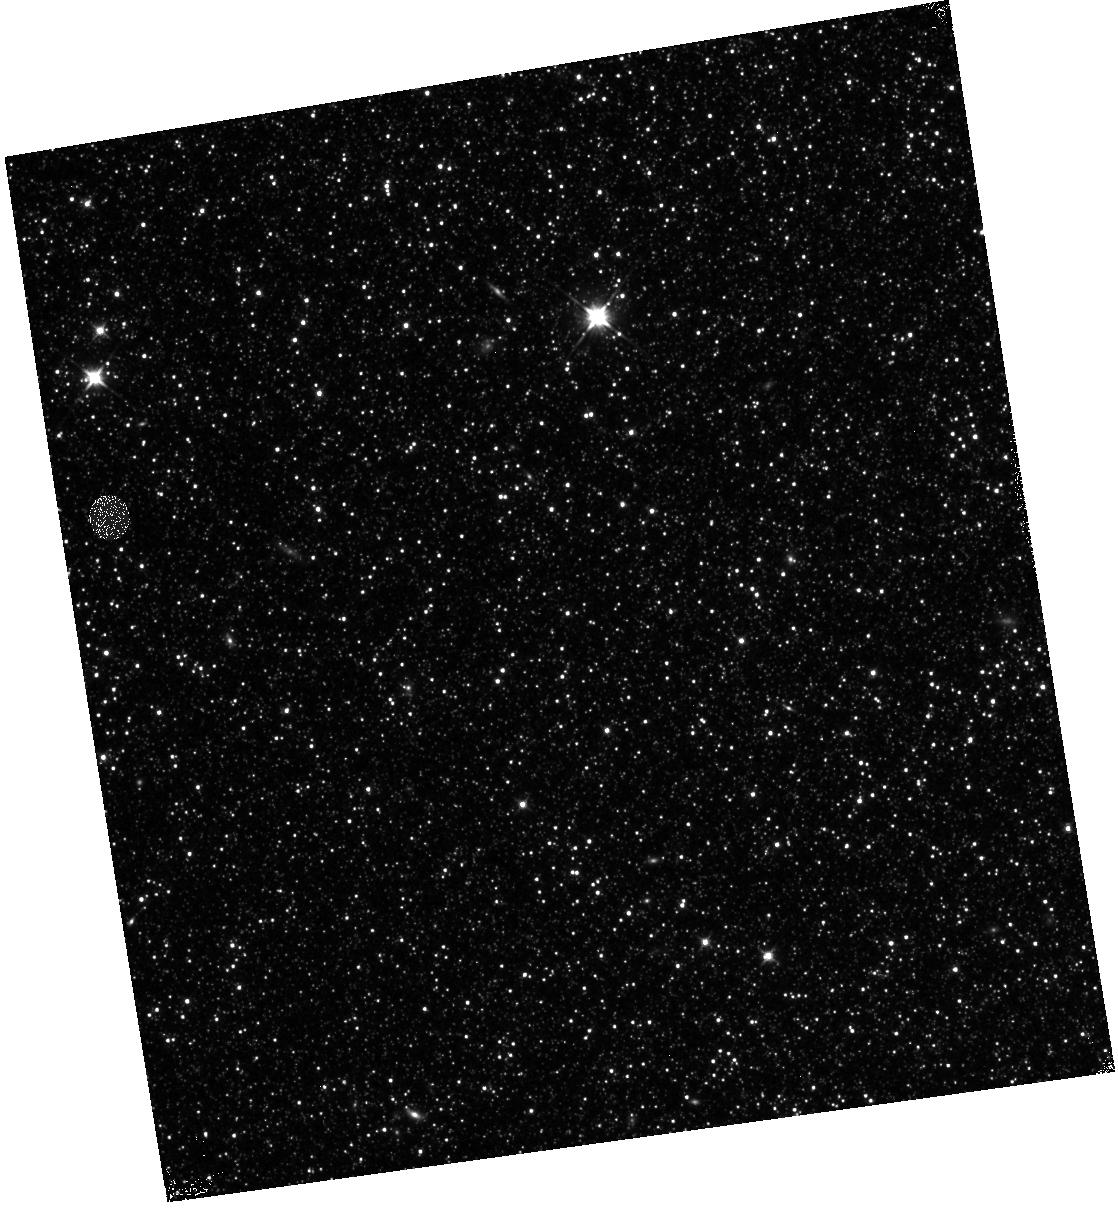
Target: M31-B20-F13-IR. Instrument: WFC3/IR. Filter: F110W. Exposure: 13 min. Observation ID: hst_12112_13_wfc3_ir_f110w_ibfq13

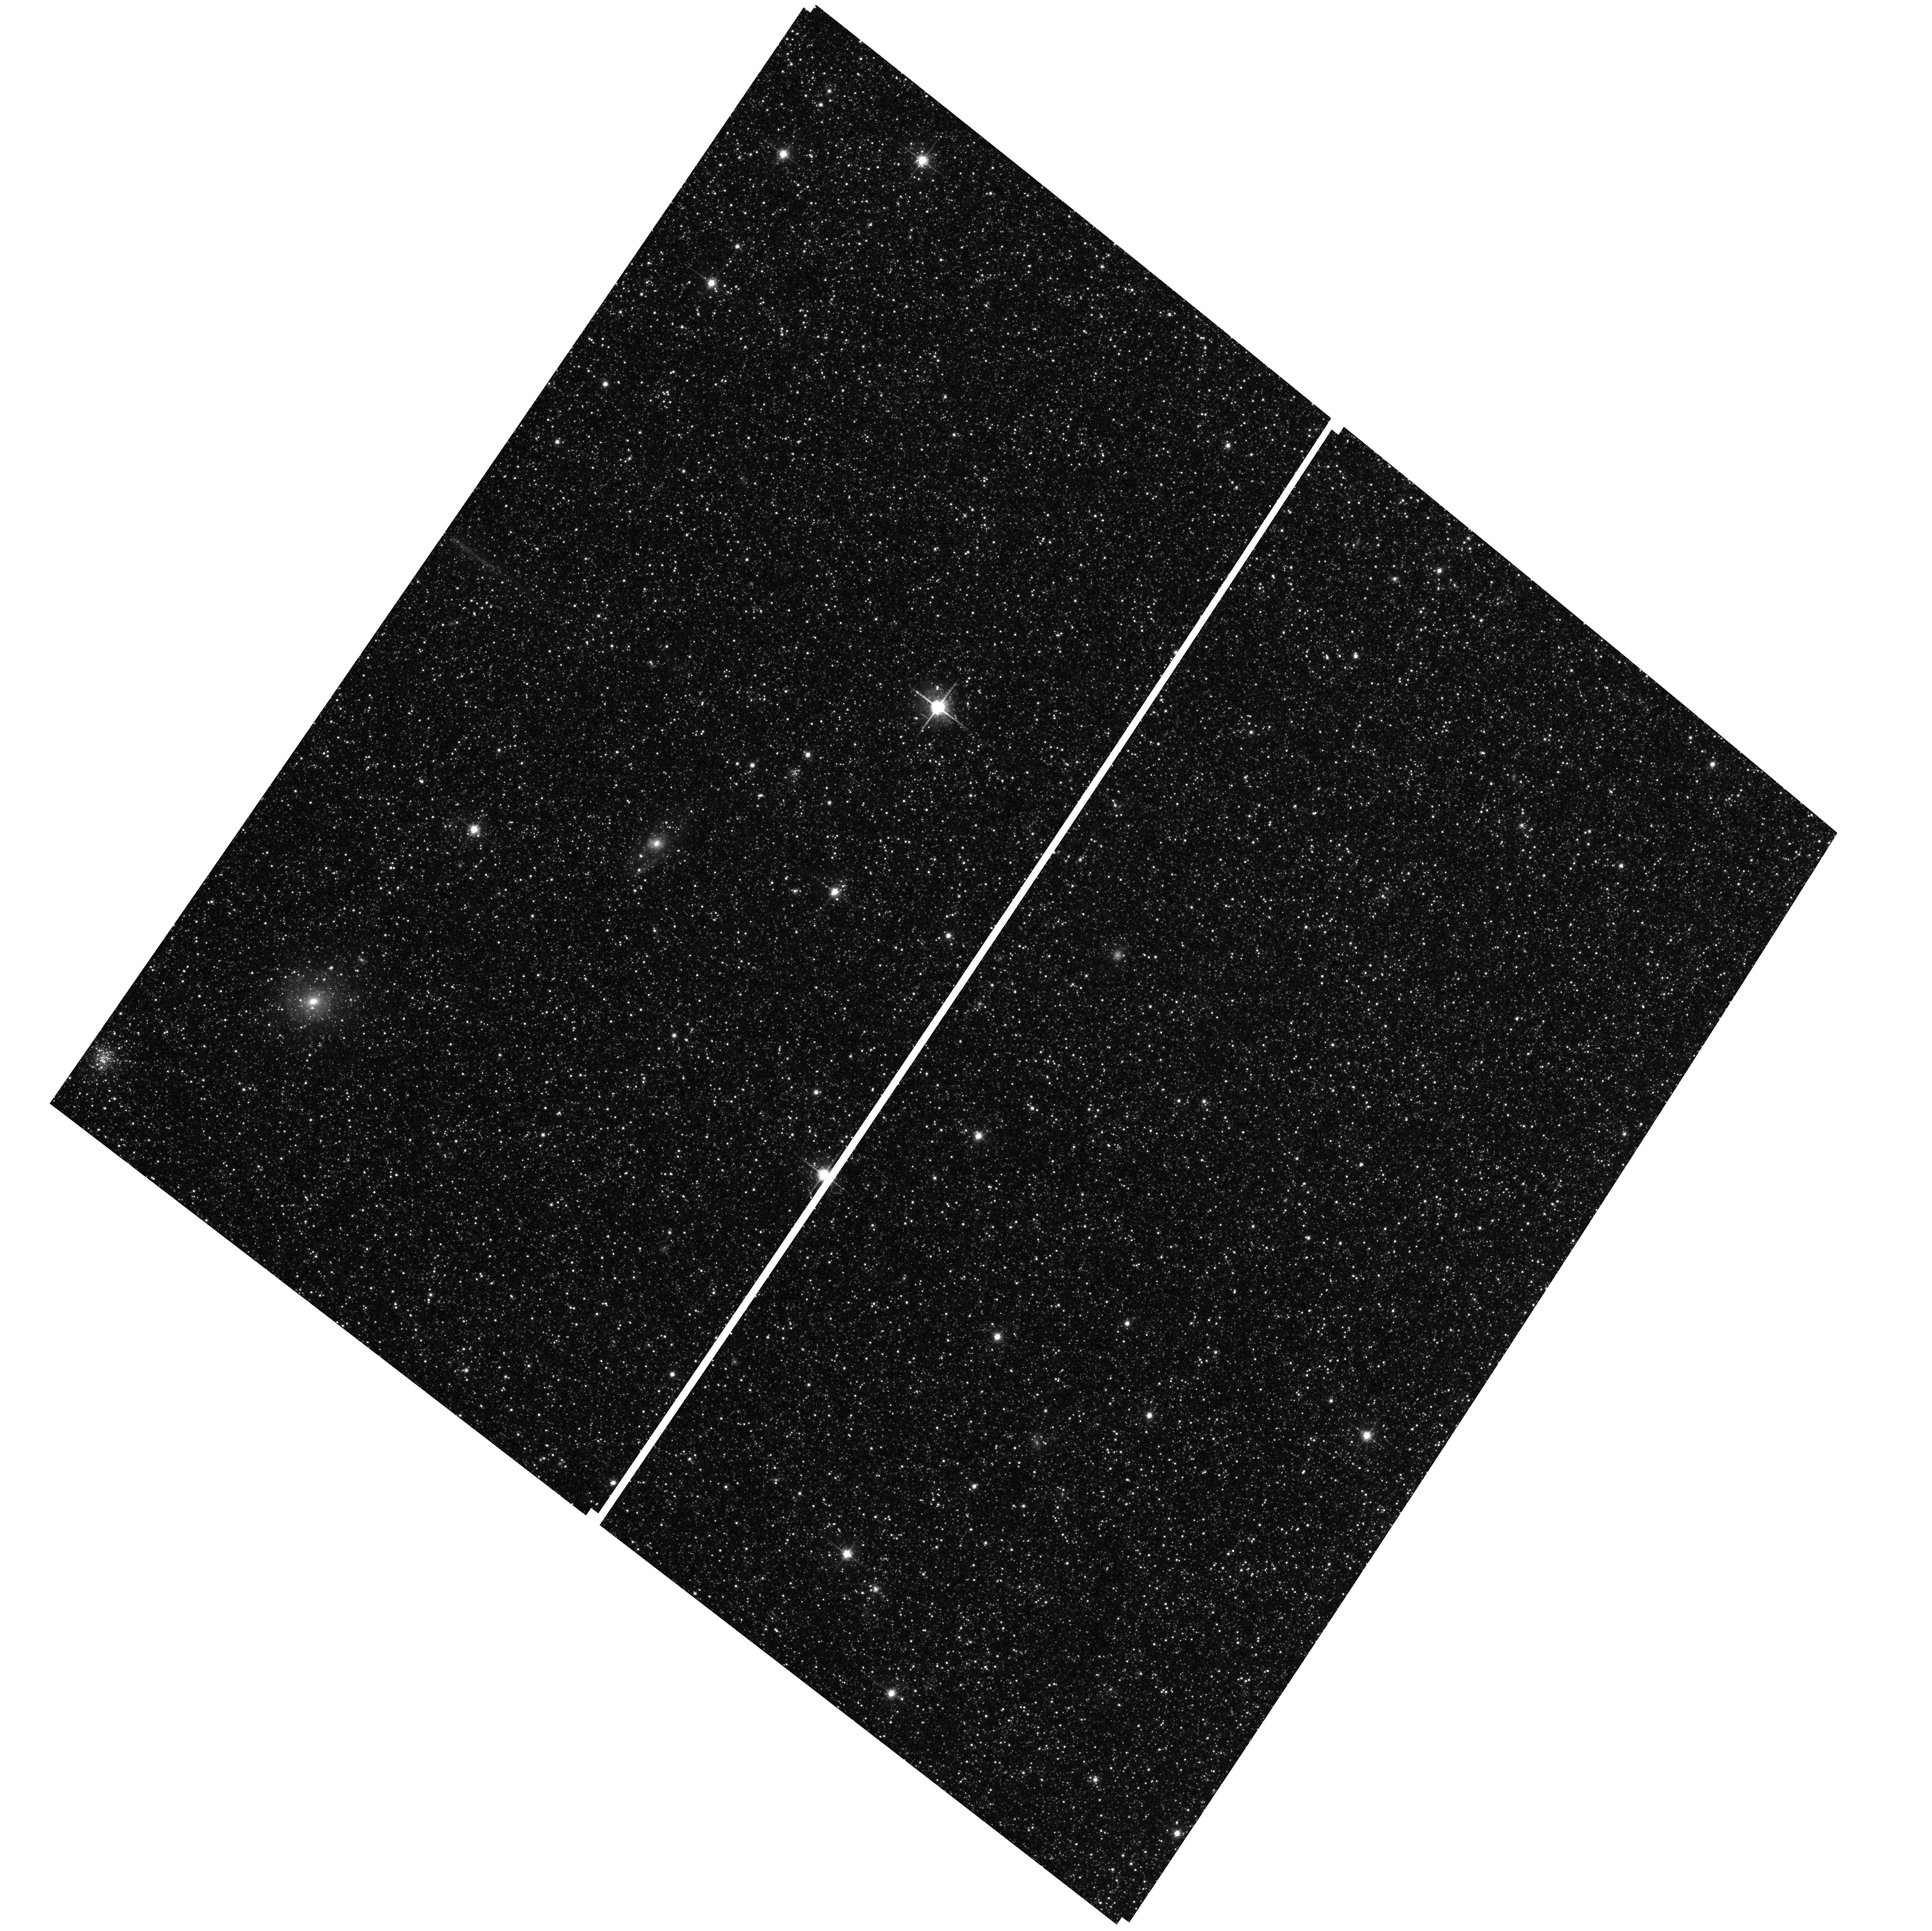
Target: M31-B20-F03-WFC. Instrument: ACS/WFC. Filter: F814W. Exposure: 25 min. Observation ID: hst_12112_06_acs_wfc_f814w_jbfq06

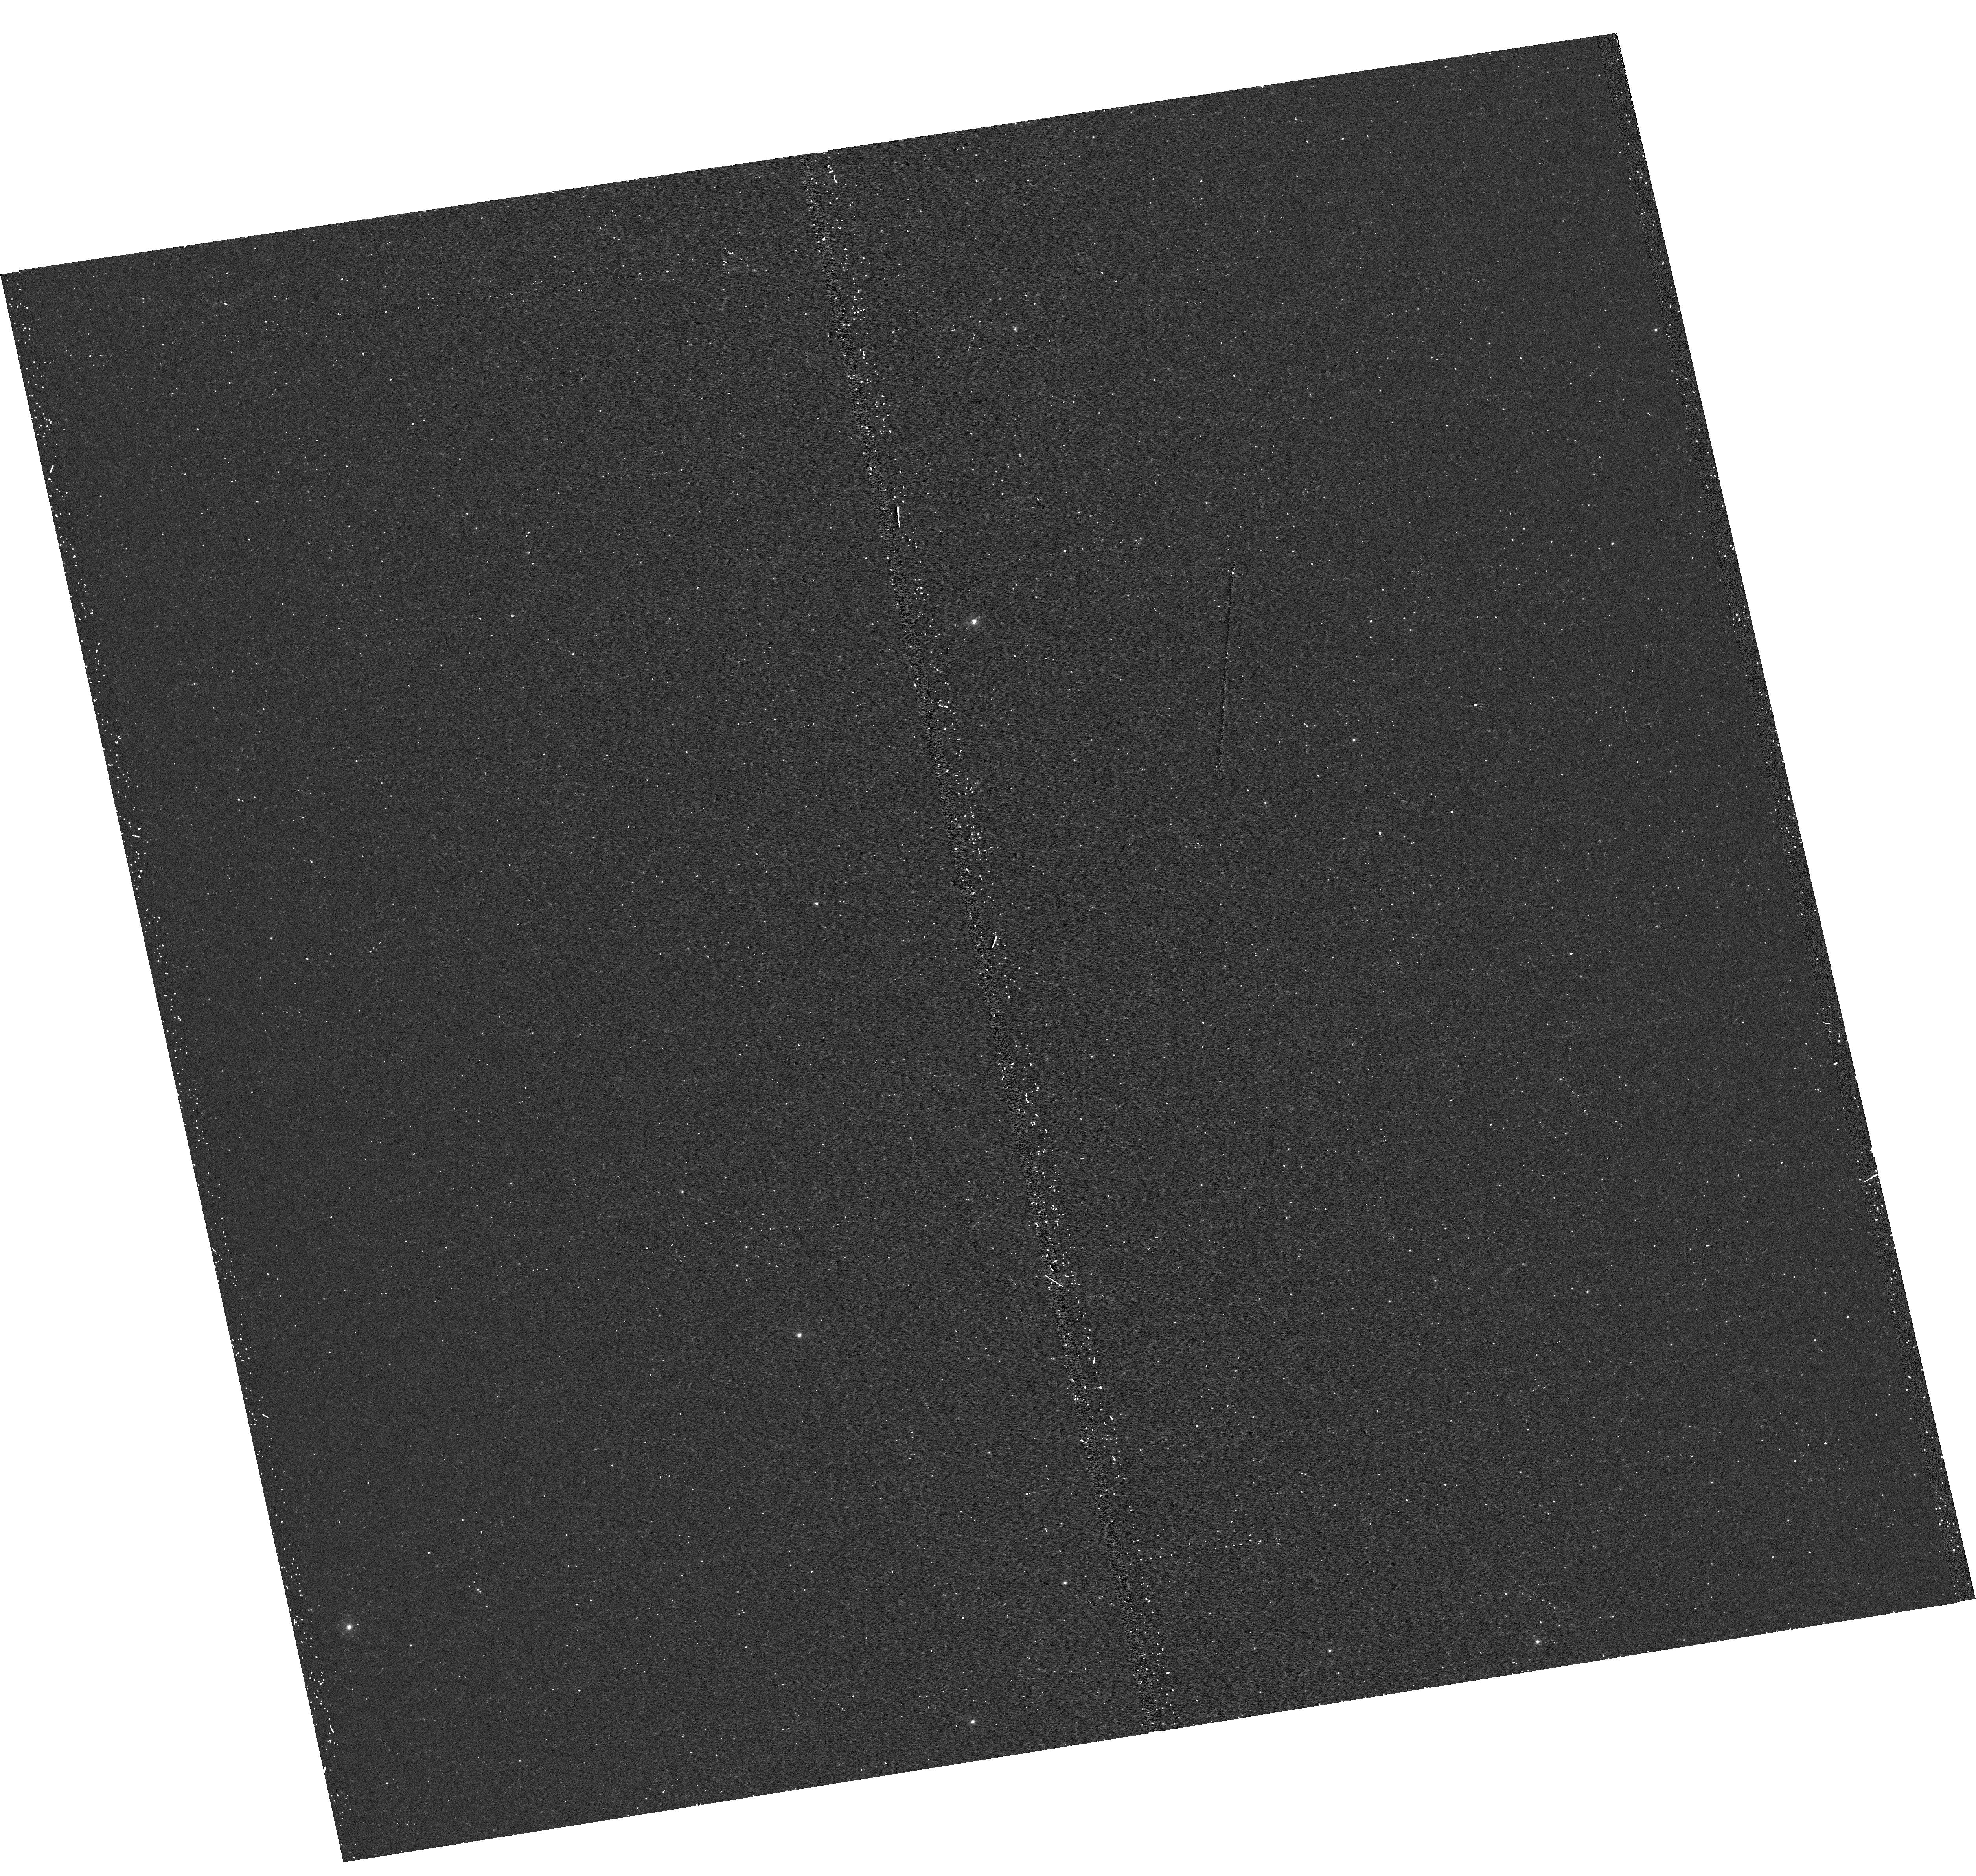
Target: M31-B20-F03-UVIS. Instrument: WFC3/UVIS. Filter: F275W. Exposure: 17 min. Observation ID: hst_12112_03_wfc3_uvis_f275w_ibfq03

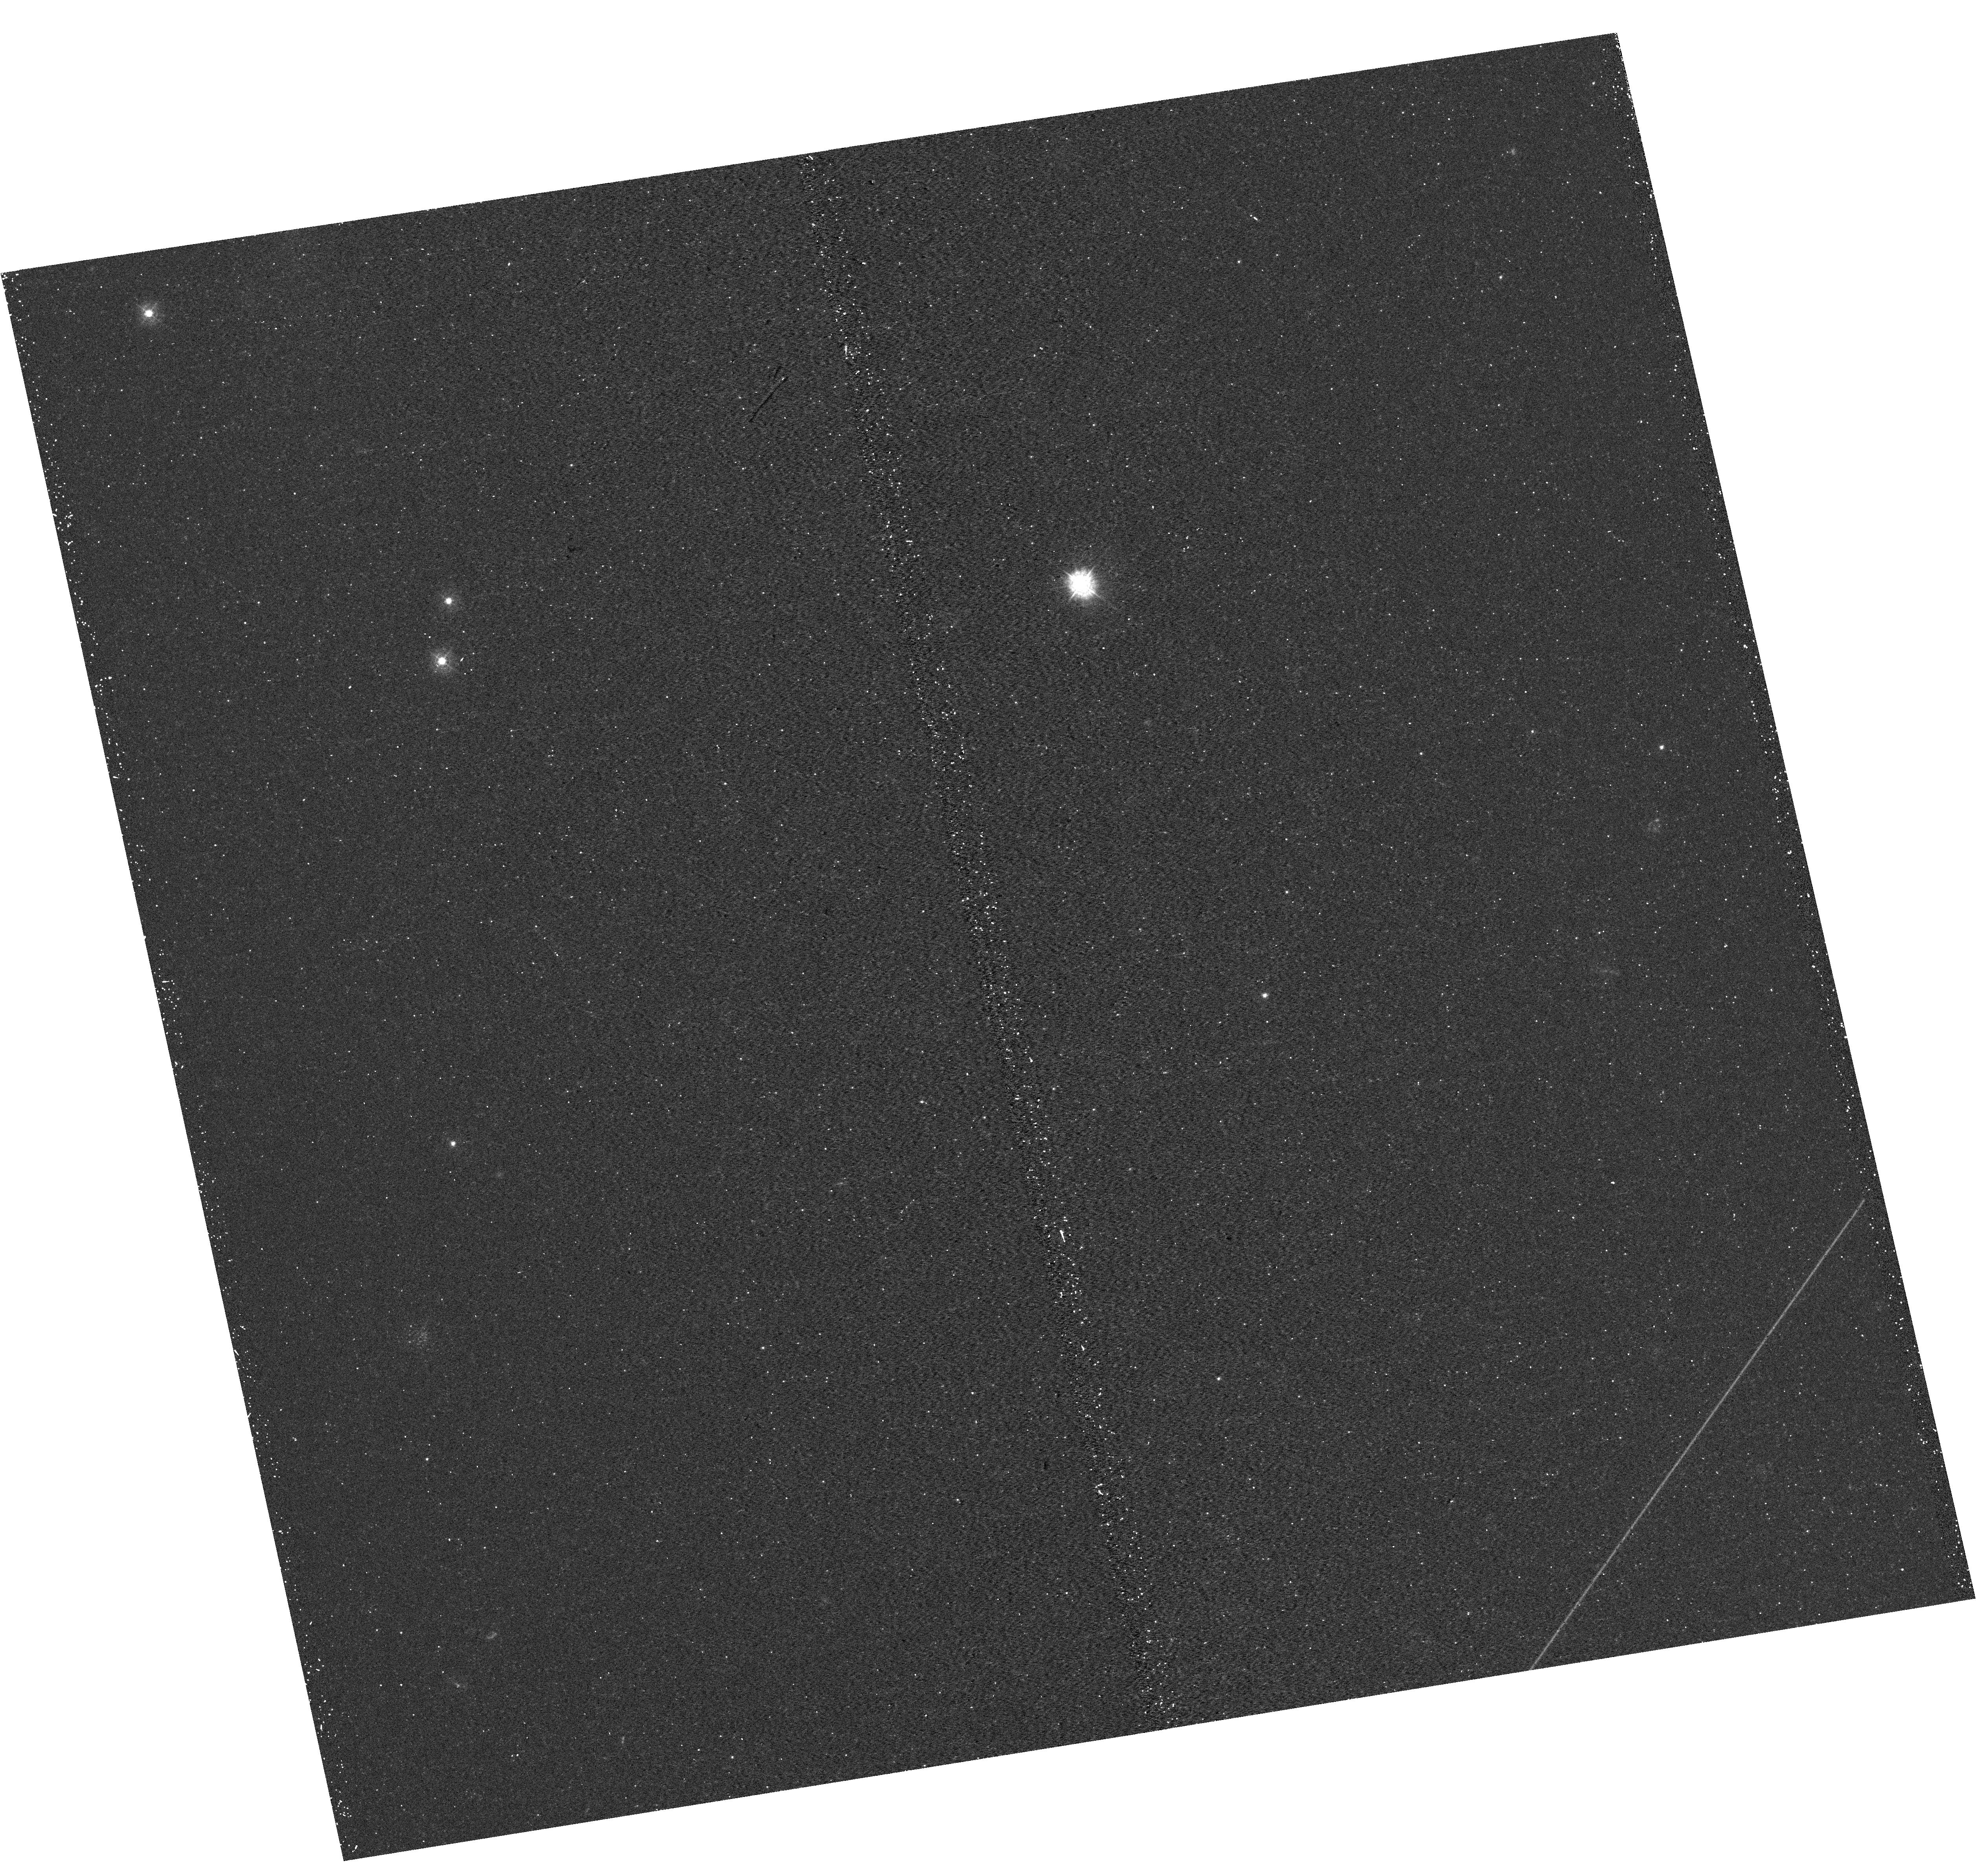
Target: M31-B20-F13-UVIS. Instrument: WFC3/UVIS. Filter: F336W. Exposure: 22 min. Observation ID: hst_12112_13_wfc3_uvis_f336w_ibfq13

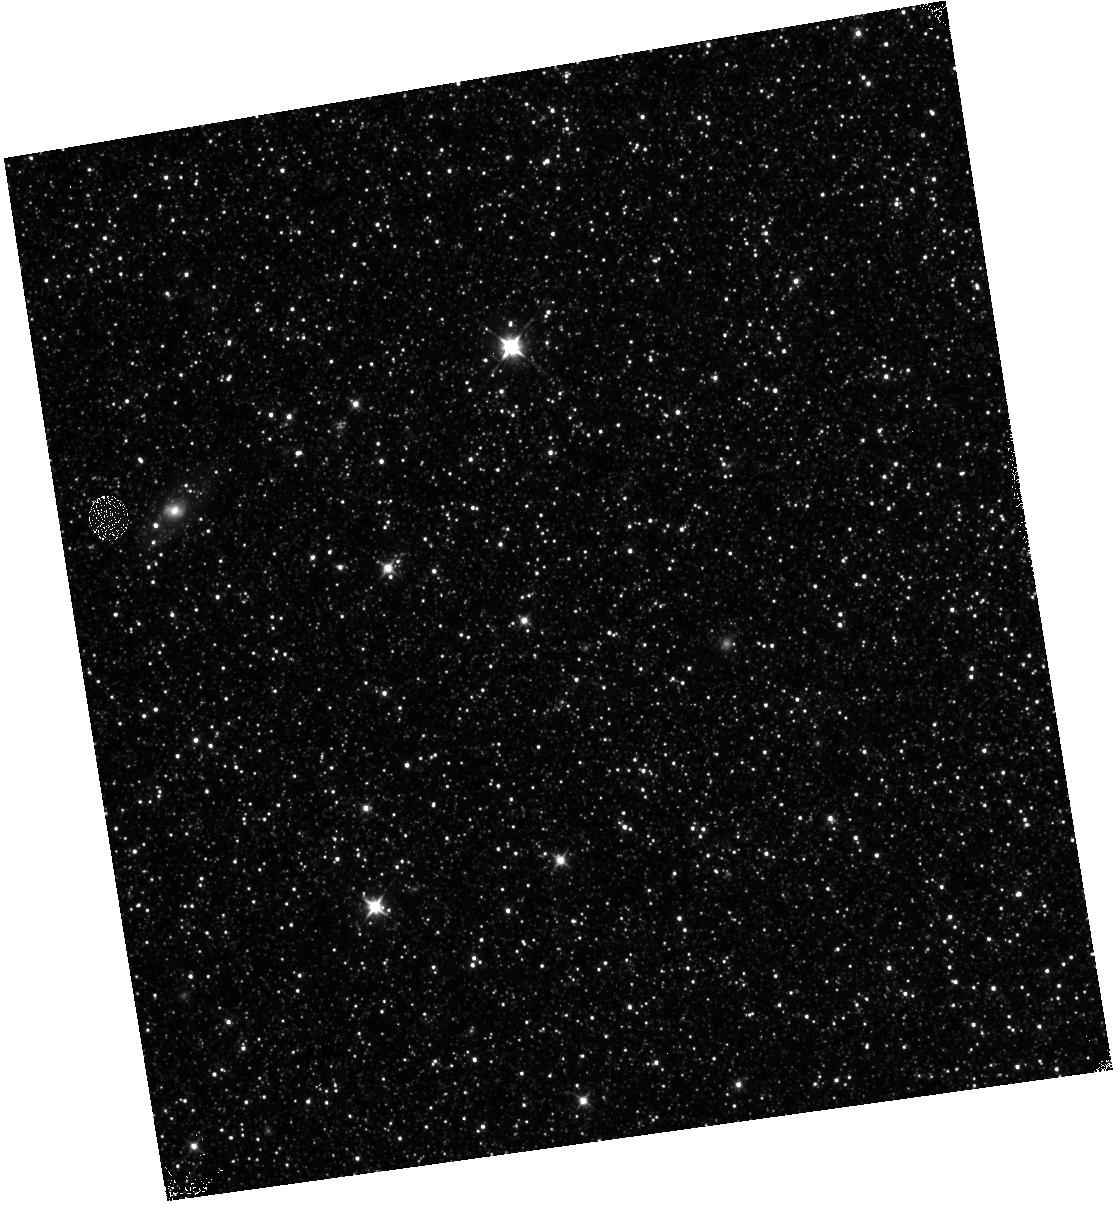
Target: M31-B20-F03-IR. Instrument: WFC3/IR. Filter: F110W. Exposure: 13 min. Observation ID: hst_12112_03_wfc3_ir_f110w_ibfq03

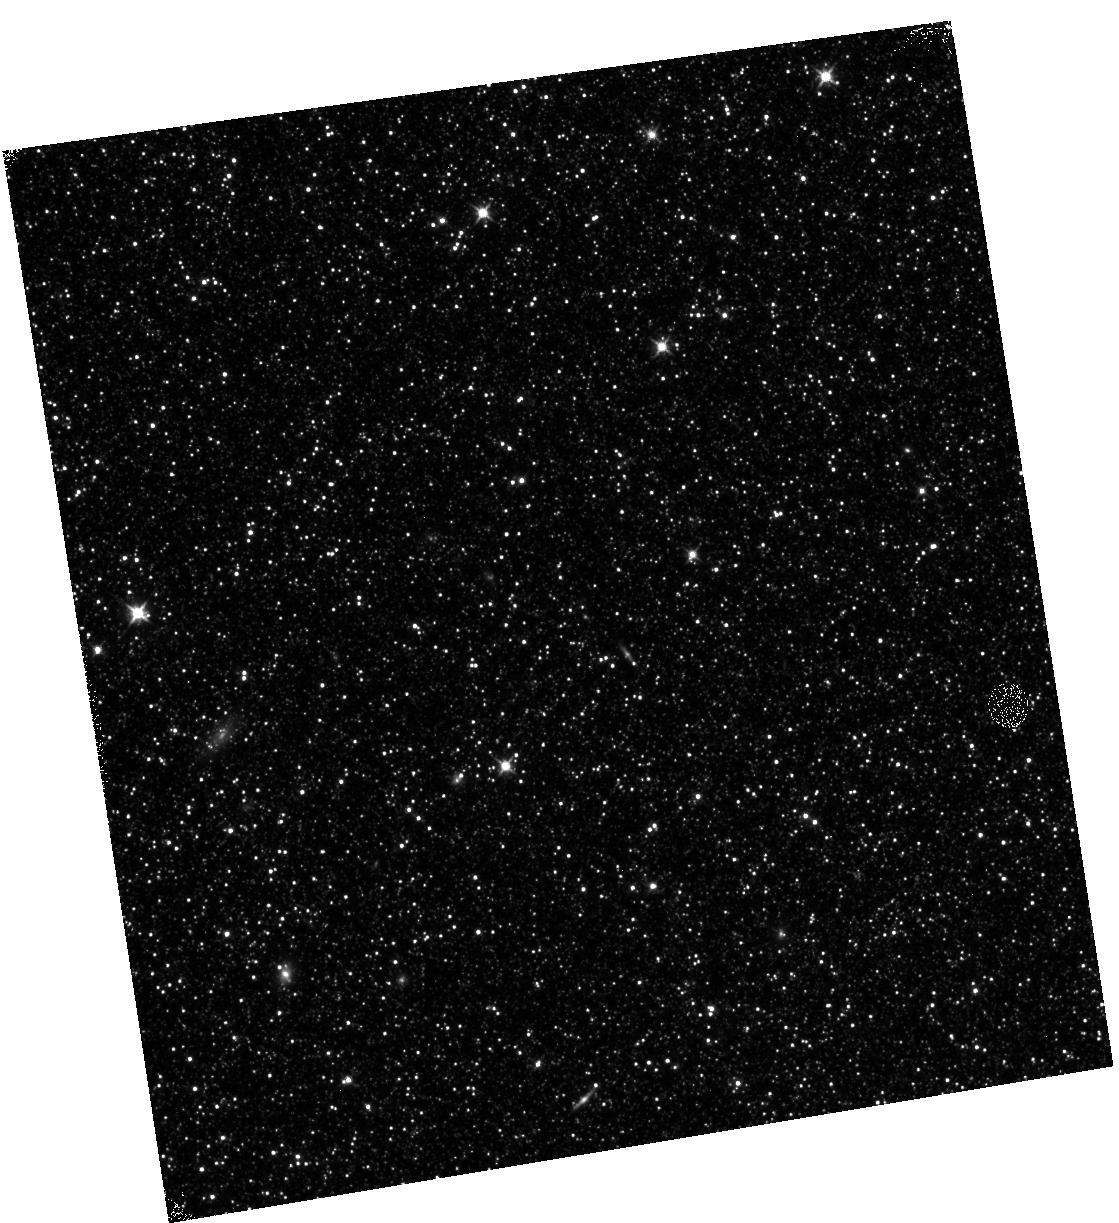
Target: M31-B20-F10-IR. Instrument: WFC3/IR. Filter: F110W. Exposure: 12 min. Observation ID: hst_12112_10_wfc3_ir_f110w_ibfq10

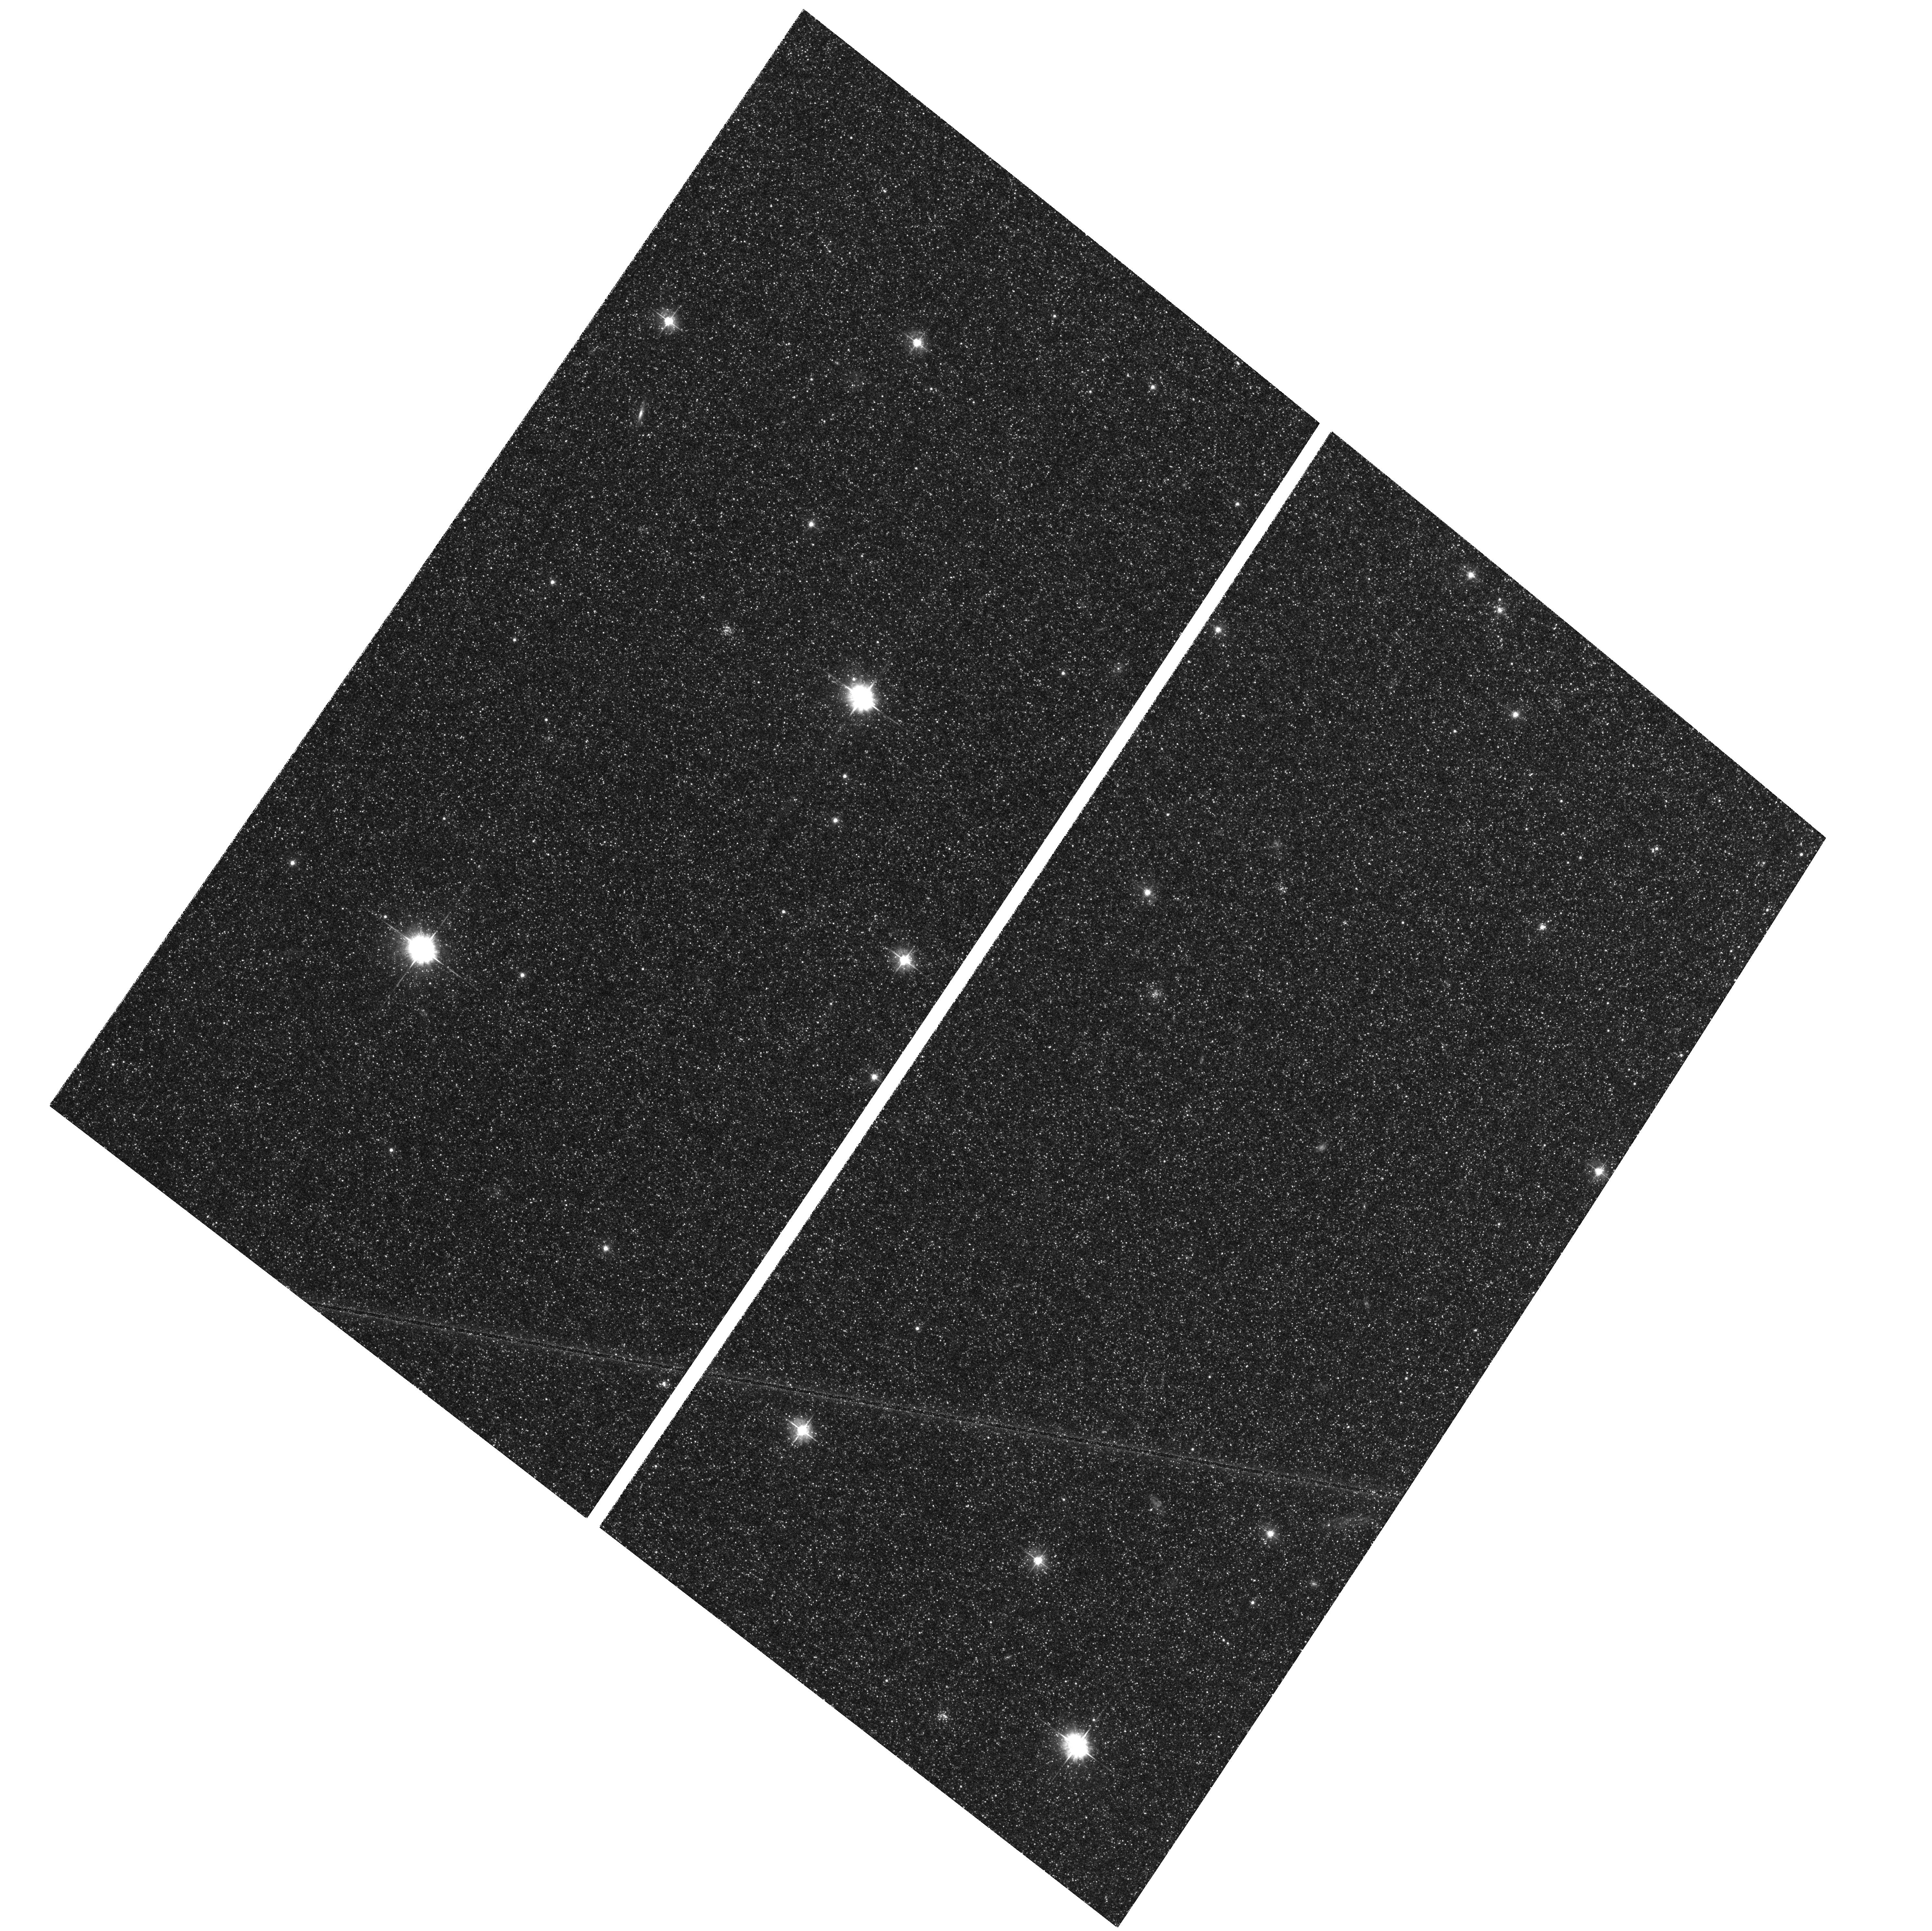
Target: M31-B20-F08-WFC. Instrument: ACS/WFC. Filter: F475W. Exposure: 29 min. Observation ID: hst_12112_11_acs_wfc_f475w_jbfq11

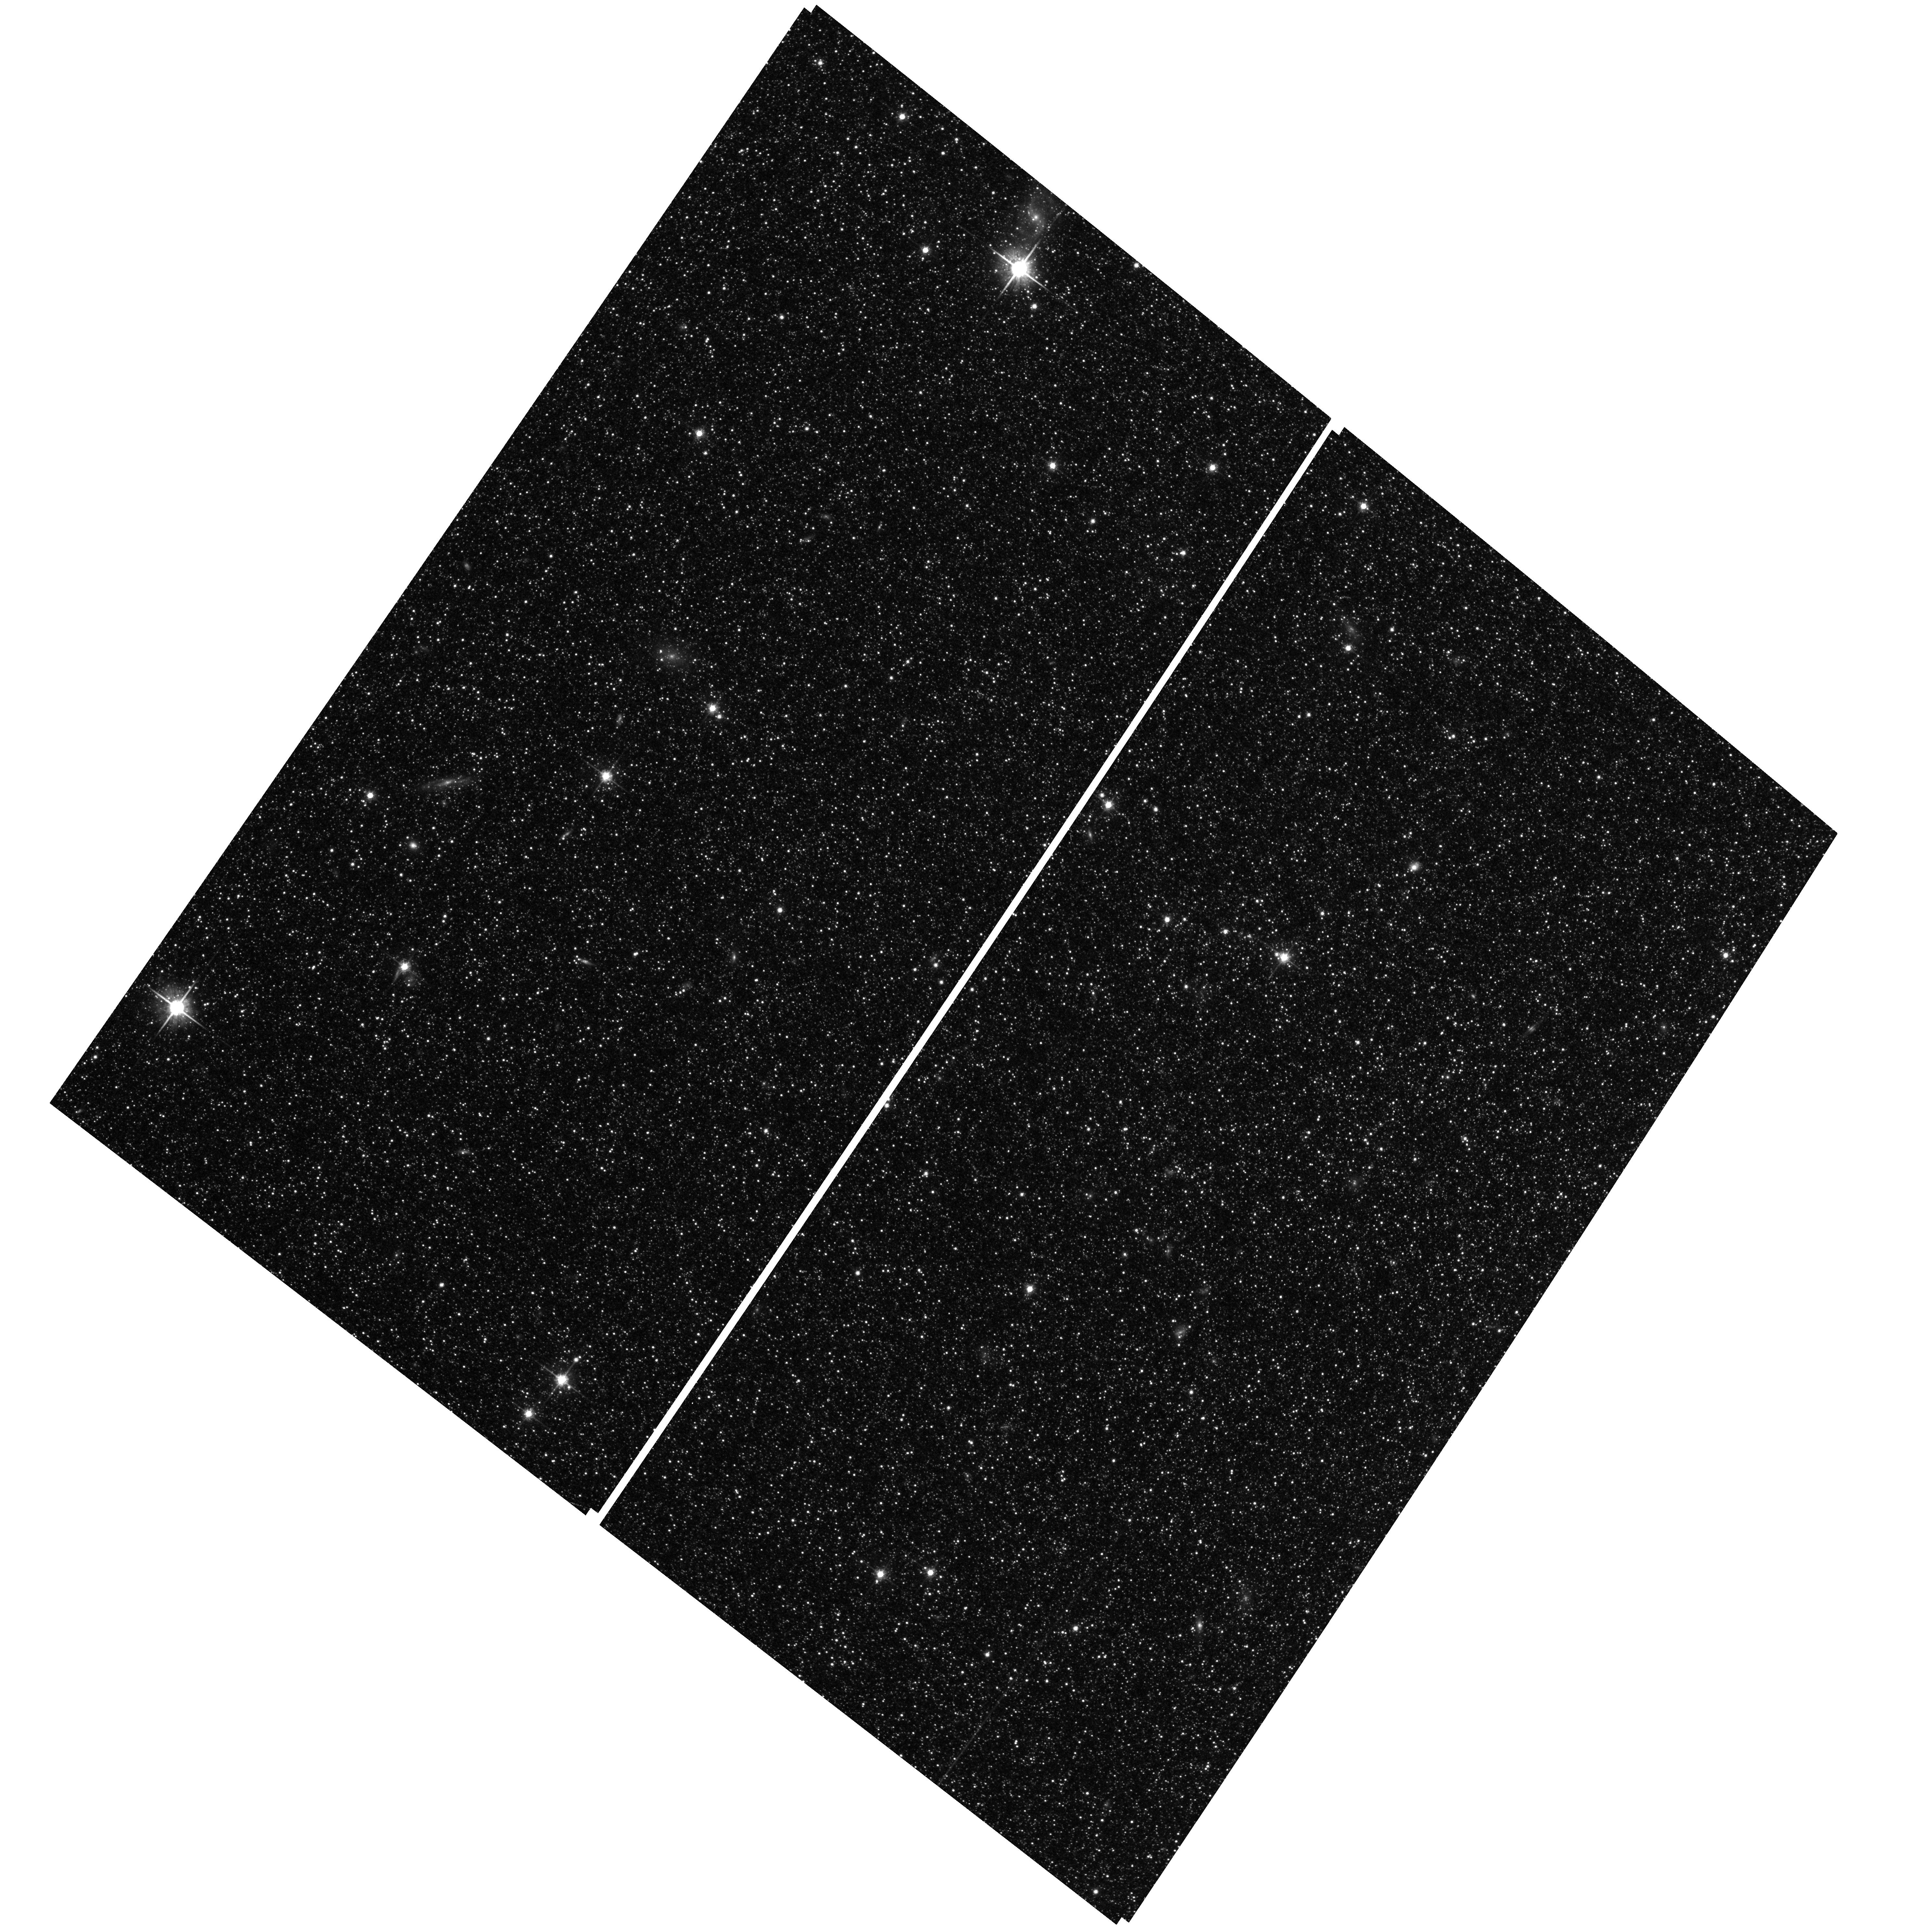
Target: M31-B20-F15-WFC. Instrument: ACS/WFC. Filter: F814W. Exposure: 25 min. Observation ID: hst_12112_18_acs_wfc_f814w_jbfq18

A Panchromatic Hubble Andromeda Treasury - I (PI: Dalcanton, Julianne)

We propose to image the north east quadrant of M31 to deep limits in the UV, optical, and near-IR. HST imaging should resolve the galaxy into more than 100 million stars, all with common distances and foreground extinctions. UV through NIR stellar photometry (F275W, F336W with WFC3/UVIS, F475W and F814W with ACS/WFC, and F110W and F160W with WFC3/NIR) will provide effective temperatures for a wide range of spectral types, while simultaneously mapping M31's extinction. Our central science drivers are to: understand high-mass variations in the stellar IMF as a function of SFR intensity and metallicity; capture the spatially-resolved star formation history of M31; study a vast sample of stellar clusters with a range of ages and metallicities. These are central to understanding stellar evolution and clustered star formation; constraining ISM energetics; and understanding the counterparts and environments of transient objects (novae, SNe, variable stars, x-ray sources, etc.). As its legacy, this survey adds M31 to the Milky Way and Magellanic Clouds as a fundamental calibrator of stellar evolution and star-formation processes for understanding the stellar populations of distant galaxies. Effective exposure times are 977s in F275W, 1368s in F336W, 4040s in F475W, 4042s in F814W, 699s in F110W, and 1796s in F160W, including short exposures to avoid saturation of bright sources. These depths will produce photon-limited images in the UV. Images will be crowding-limited in the optical and NIR, but will reach below the red clump at all radii. The images will reach the Nyquist sampling limit in F160W, F475W, and F814W.